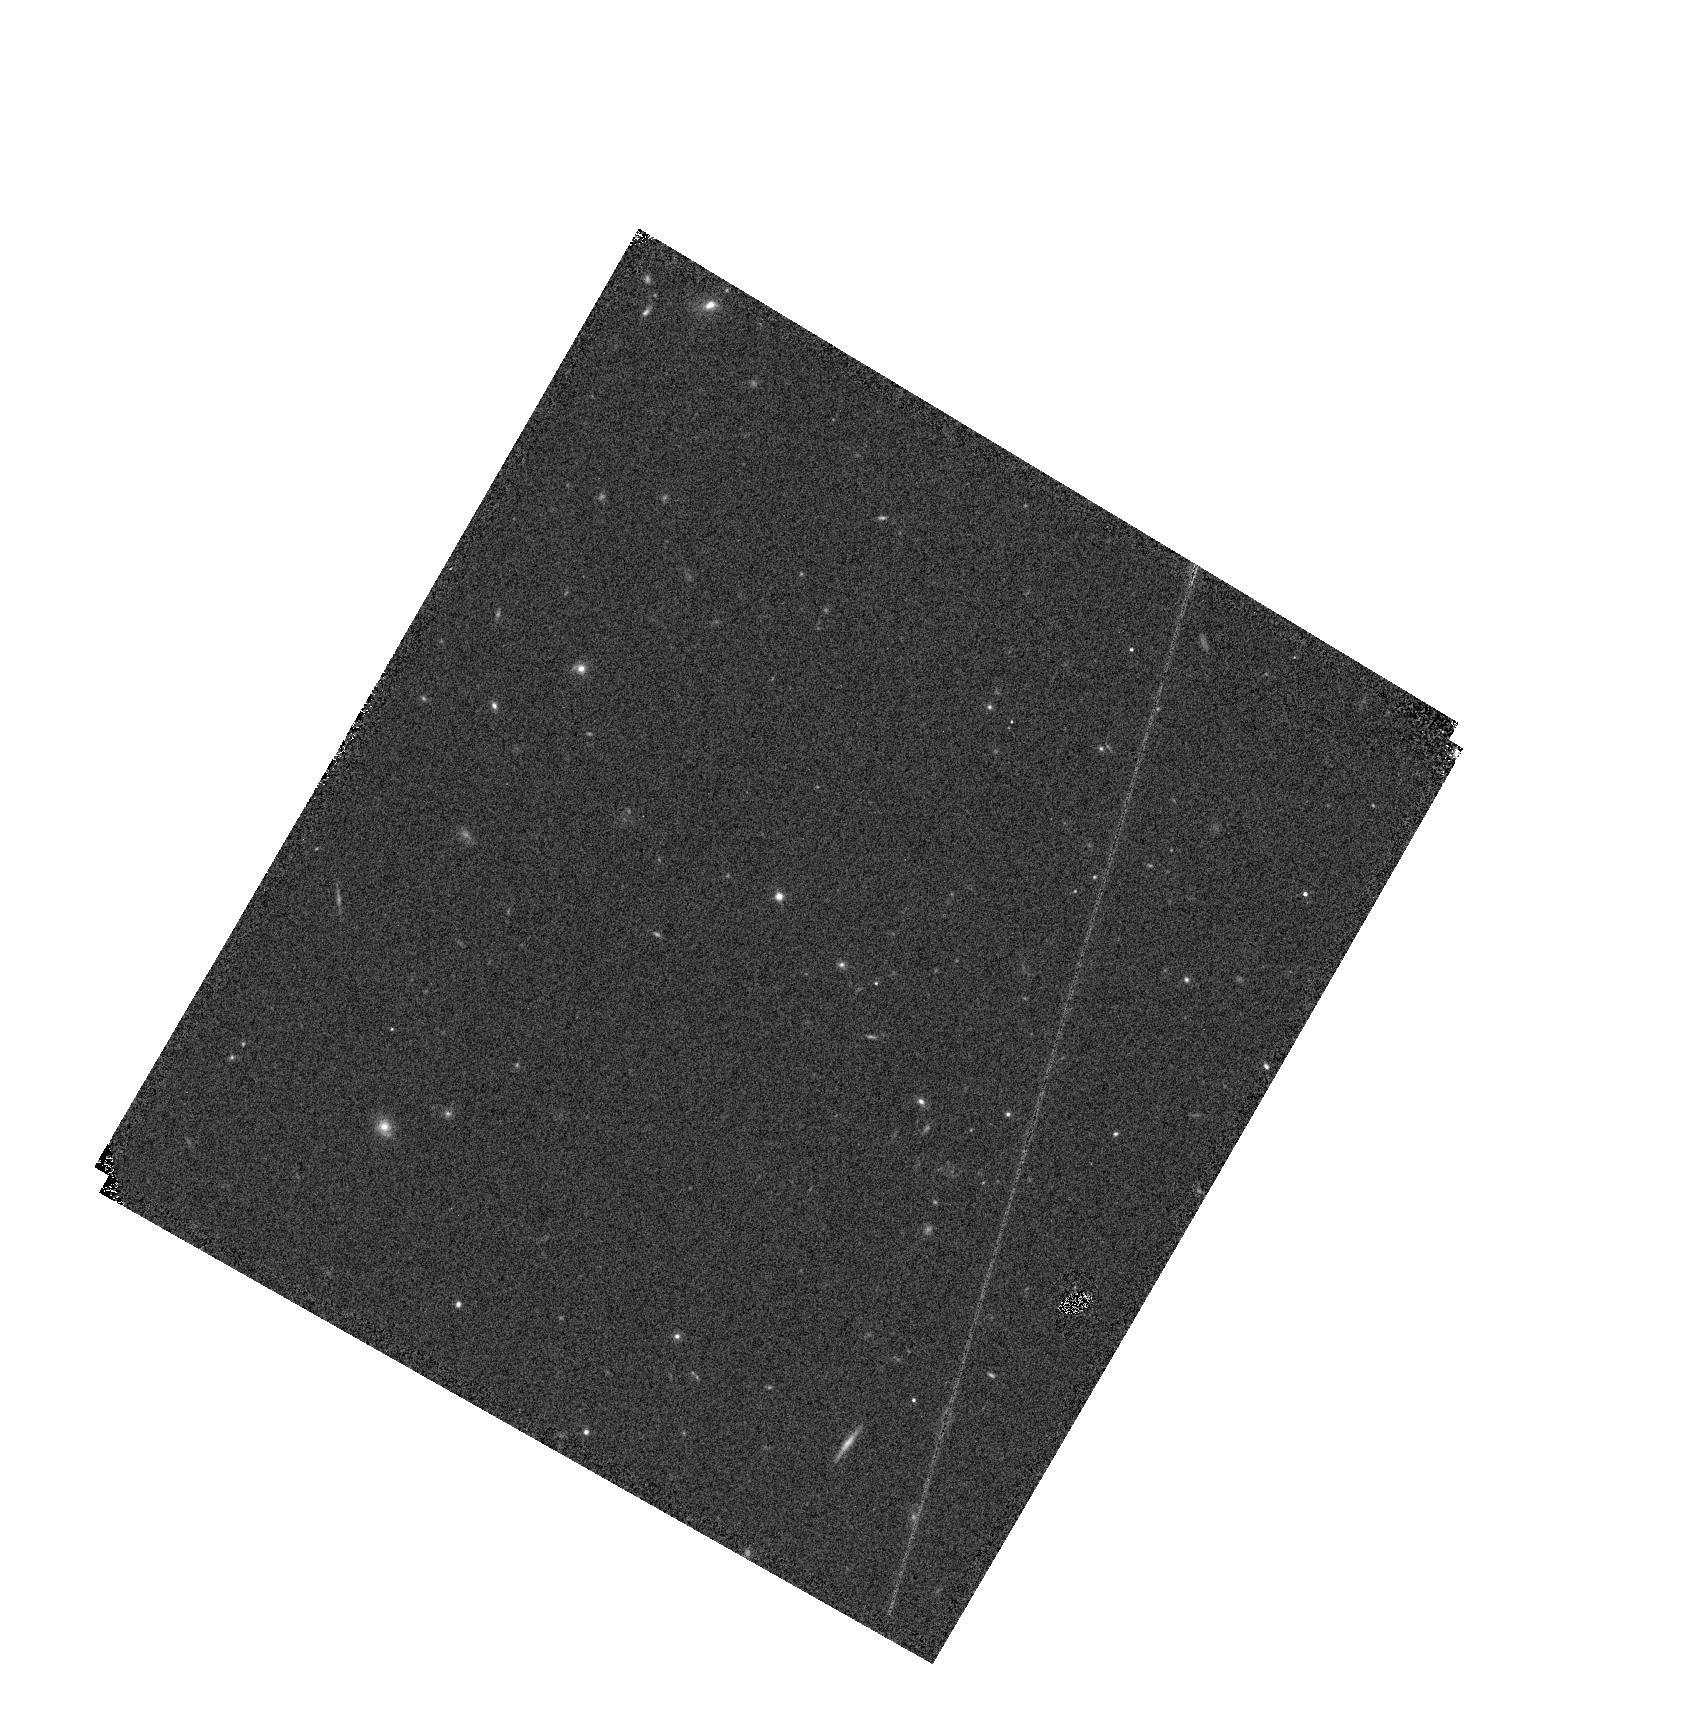
Target: WDFS1557+55. Instrument: WFC3/IR. Filter: F110W. Exposure: 2 min. Observation ID: hst_17906_10_wfc3_ir_f110w_ifk810

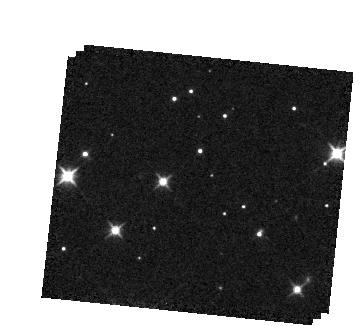
Target: NGC2506-G31. Instrument: WFC3/IR. Filter: F105W. Exposure: 3 min. Observation ID: hst_17906_21_wfc3_ir_f105w_ifk821

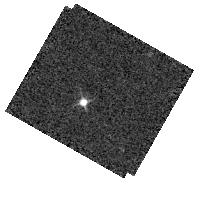
Target: WDFS1302+10. Instrument: WFC3/IR. Filter: F098M. Exposure: 2 min. Observation ID: hst_17906_16_wfc3_ir_f098m_ifk816

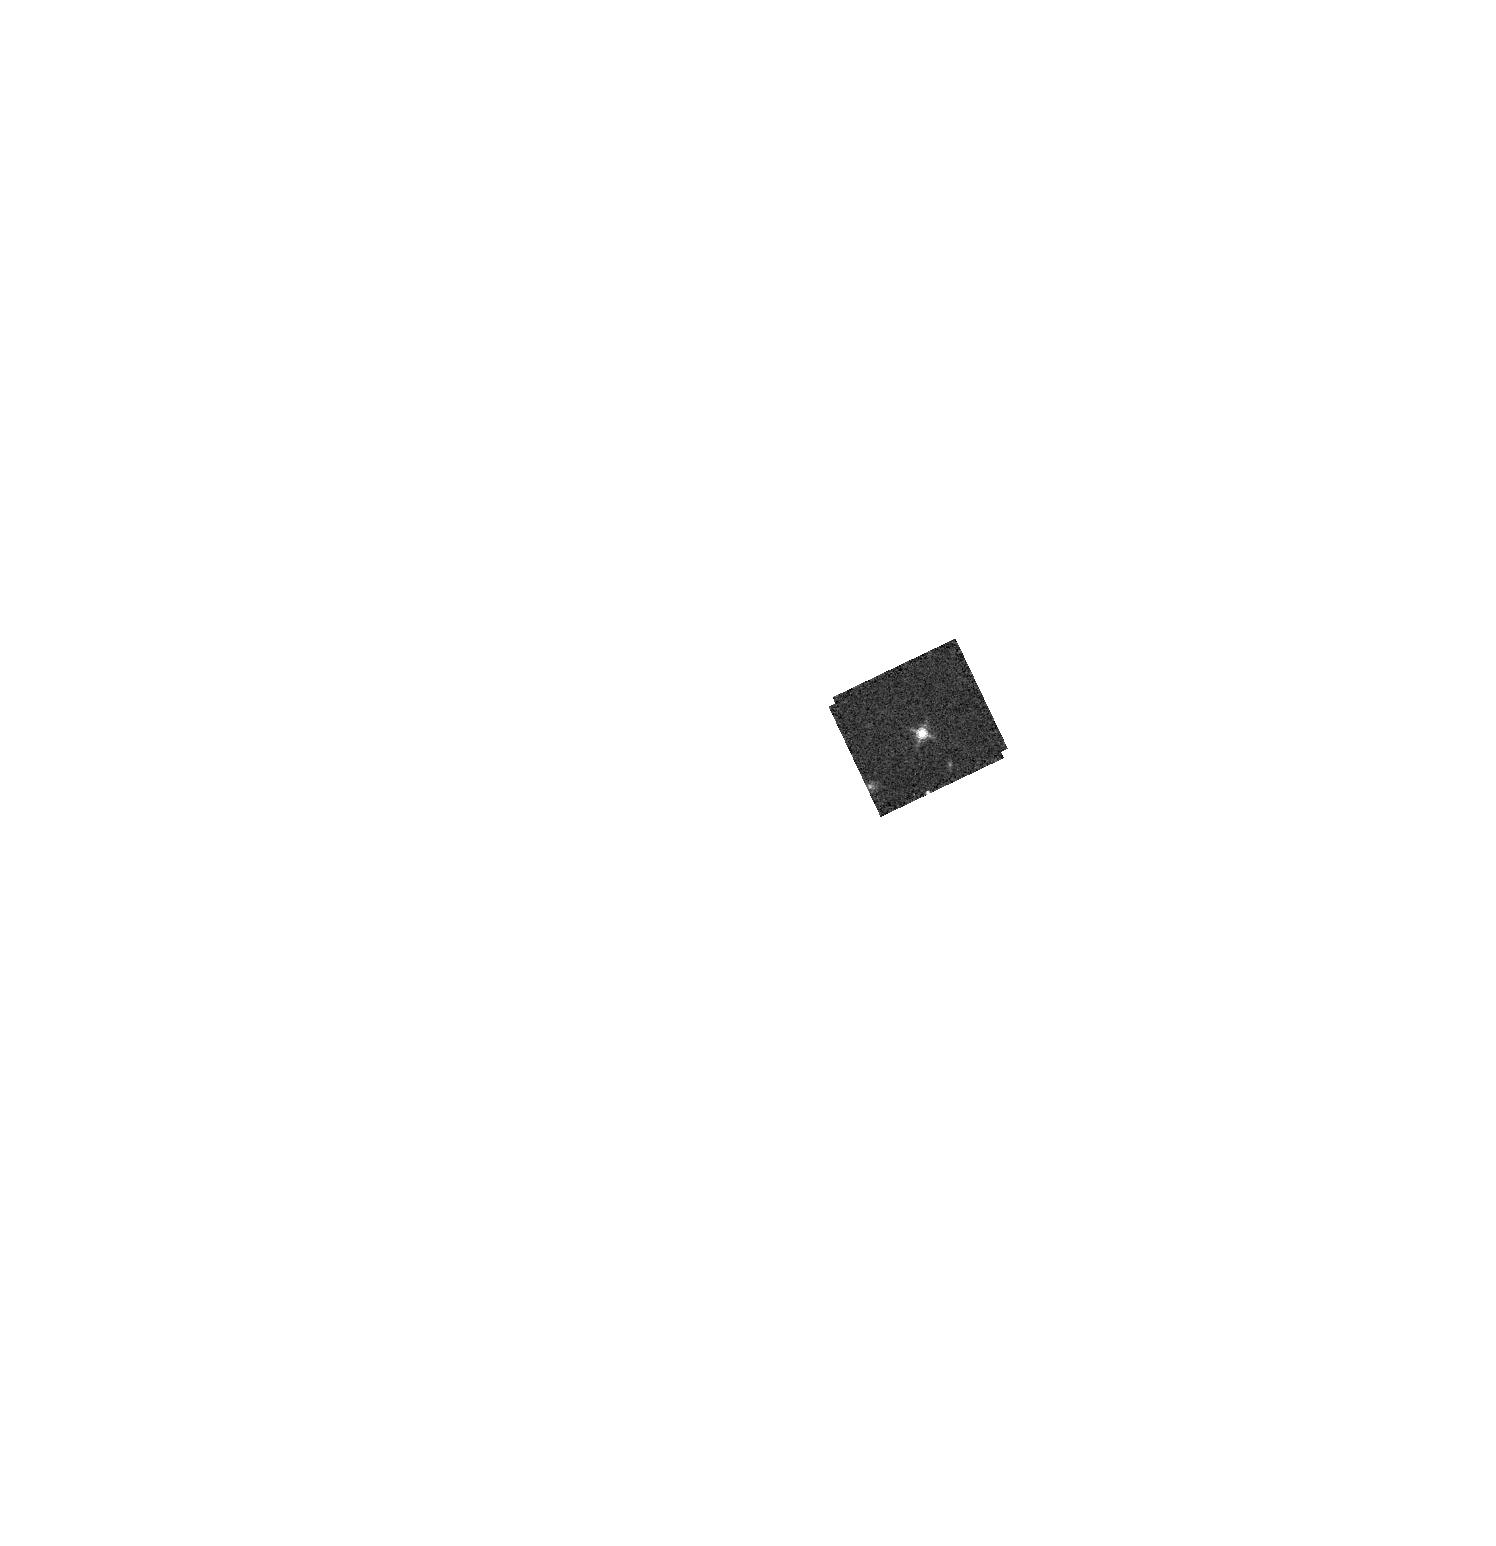
Target: WD1057+719. Instrument: WFC3/IR. Filter: F153M. Exposure: 3 min. Observation ID: hst_17906_15_wfc3_ir_f153m_ifk815

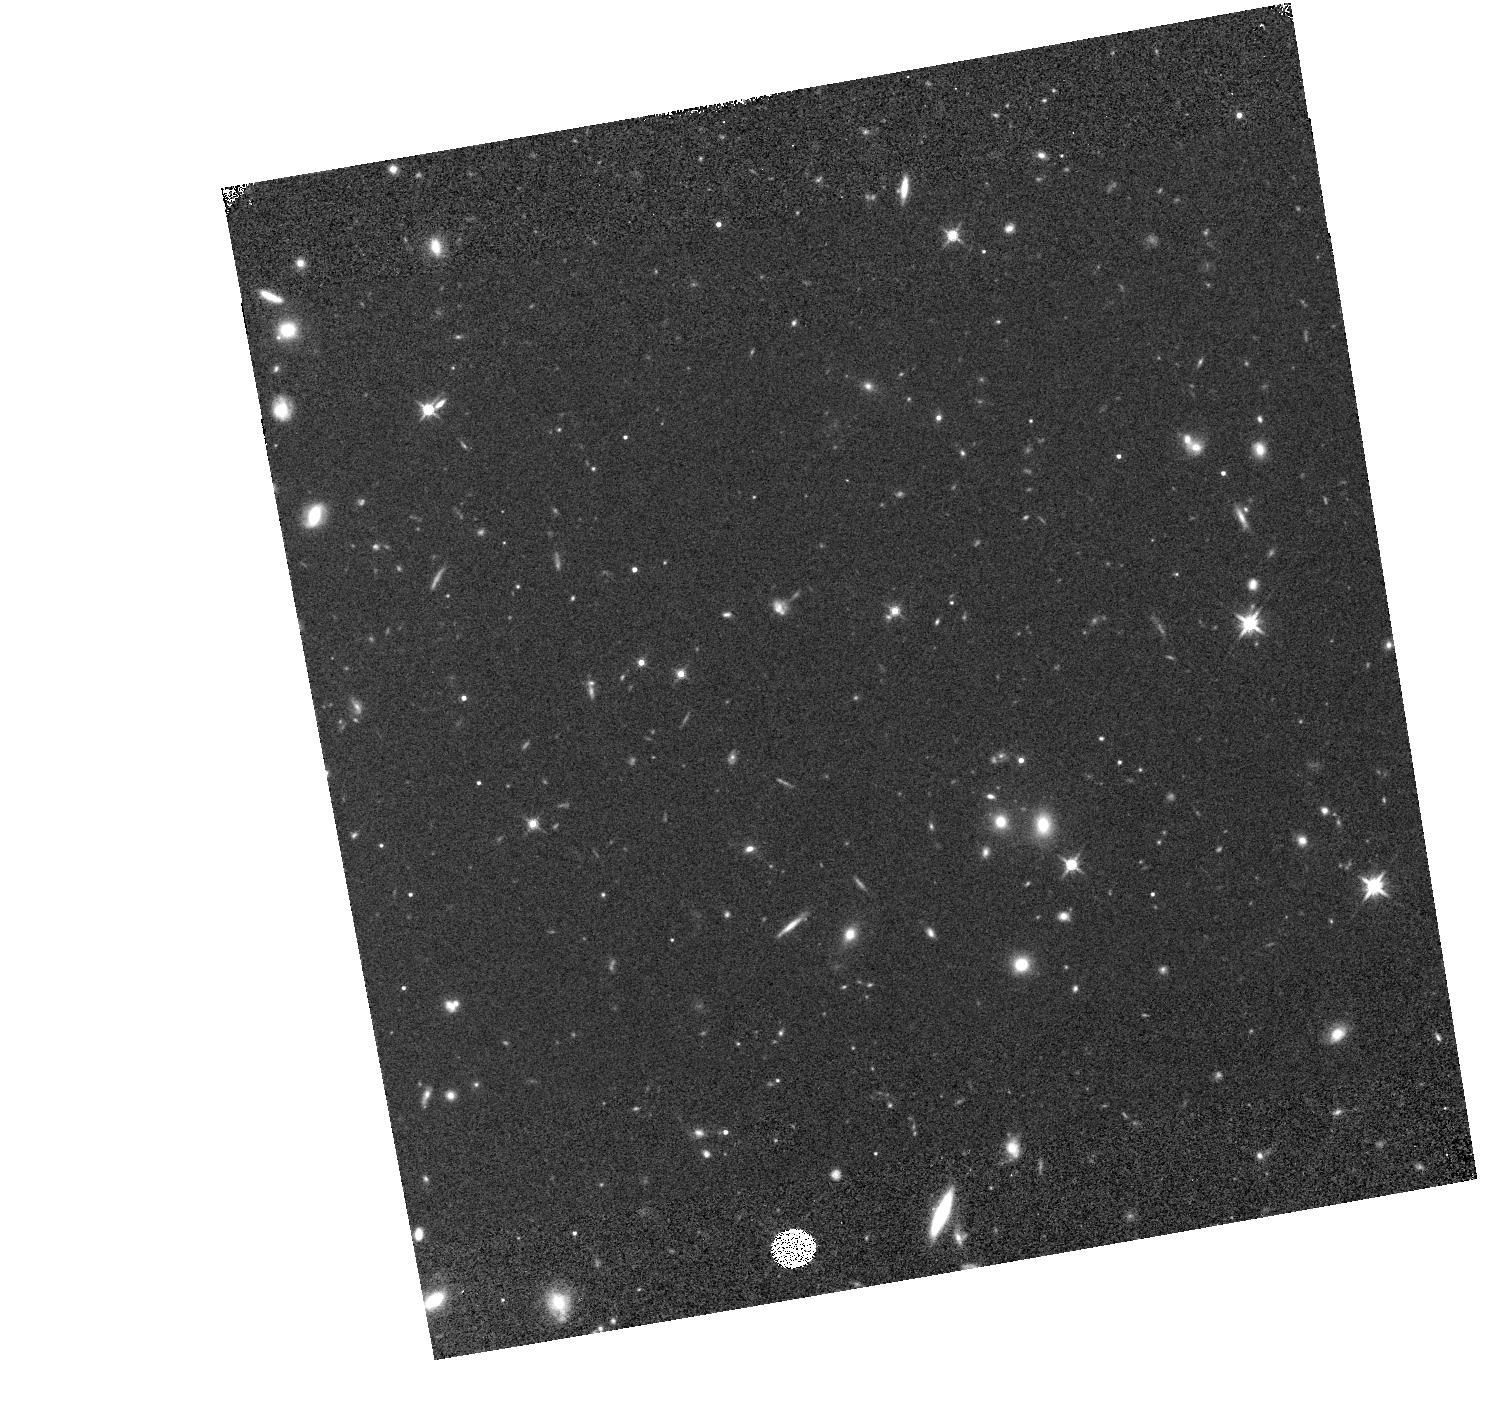
Target: WDFS0458-56. Instrument: WFC3/IR. Filter: F140W. Exposure: 7 min. Observation ID: hst_17906_11_wfc3_ir_f140w_ifk811

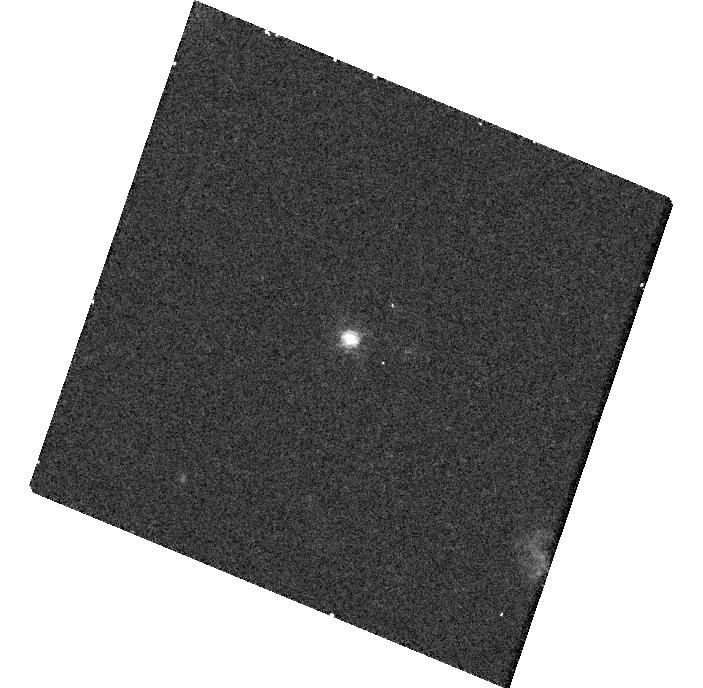
Target: WDFS0122-30. Instrument: WFC3/UVIS. Filter: F814W. Exposure: 25 min. Observation ID: hst_17906_19_wfc3_uvis_f814w_ifk819

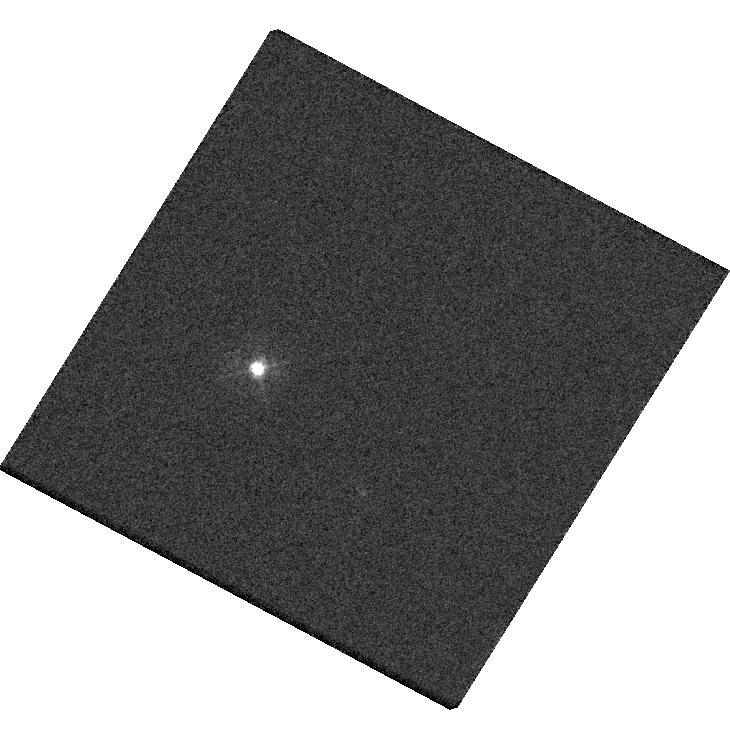
Target: GSPC-P177-D. Instrument: WFC3/UVIS. Filter: F336W. Exposure: 1 min. Observation ID: hst_17906_01_wfc3_uvis_f336w_ifk801

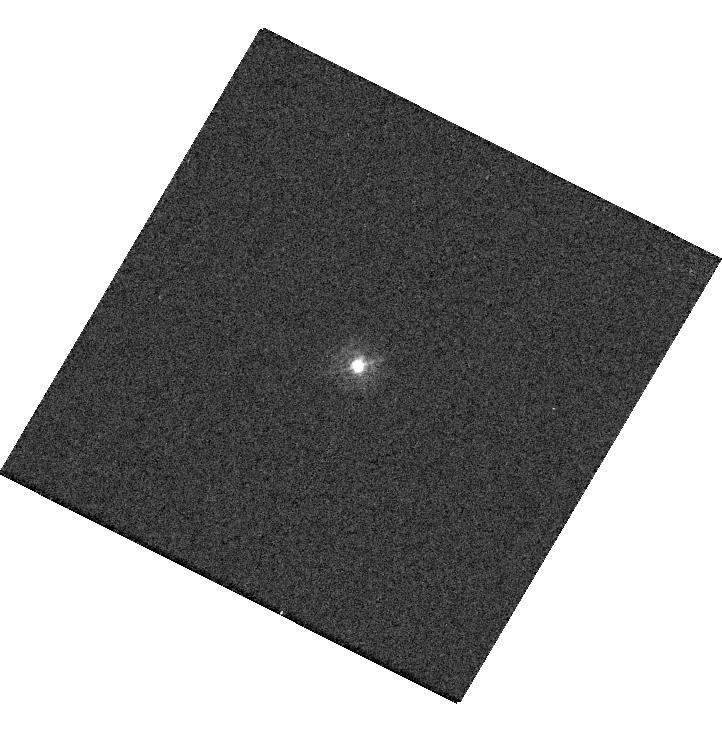
Target: 2MASS-J17430448+6655015. Instrument: WFC3/UVIS. Filter: F275W. Exposure: 2 min. Observation ID: hst_17906_17_wfc3_uvis_f275w_ifk817

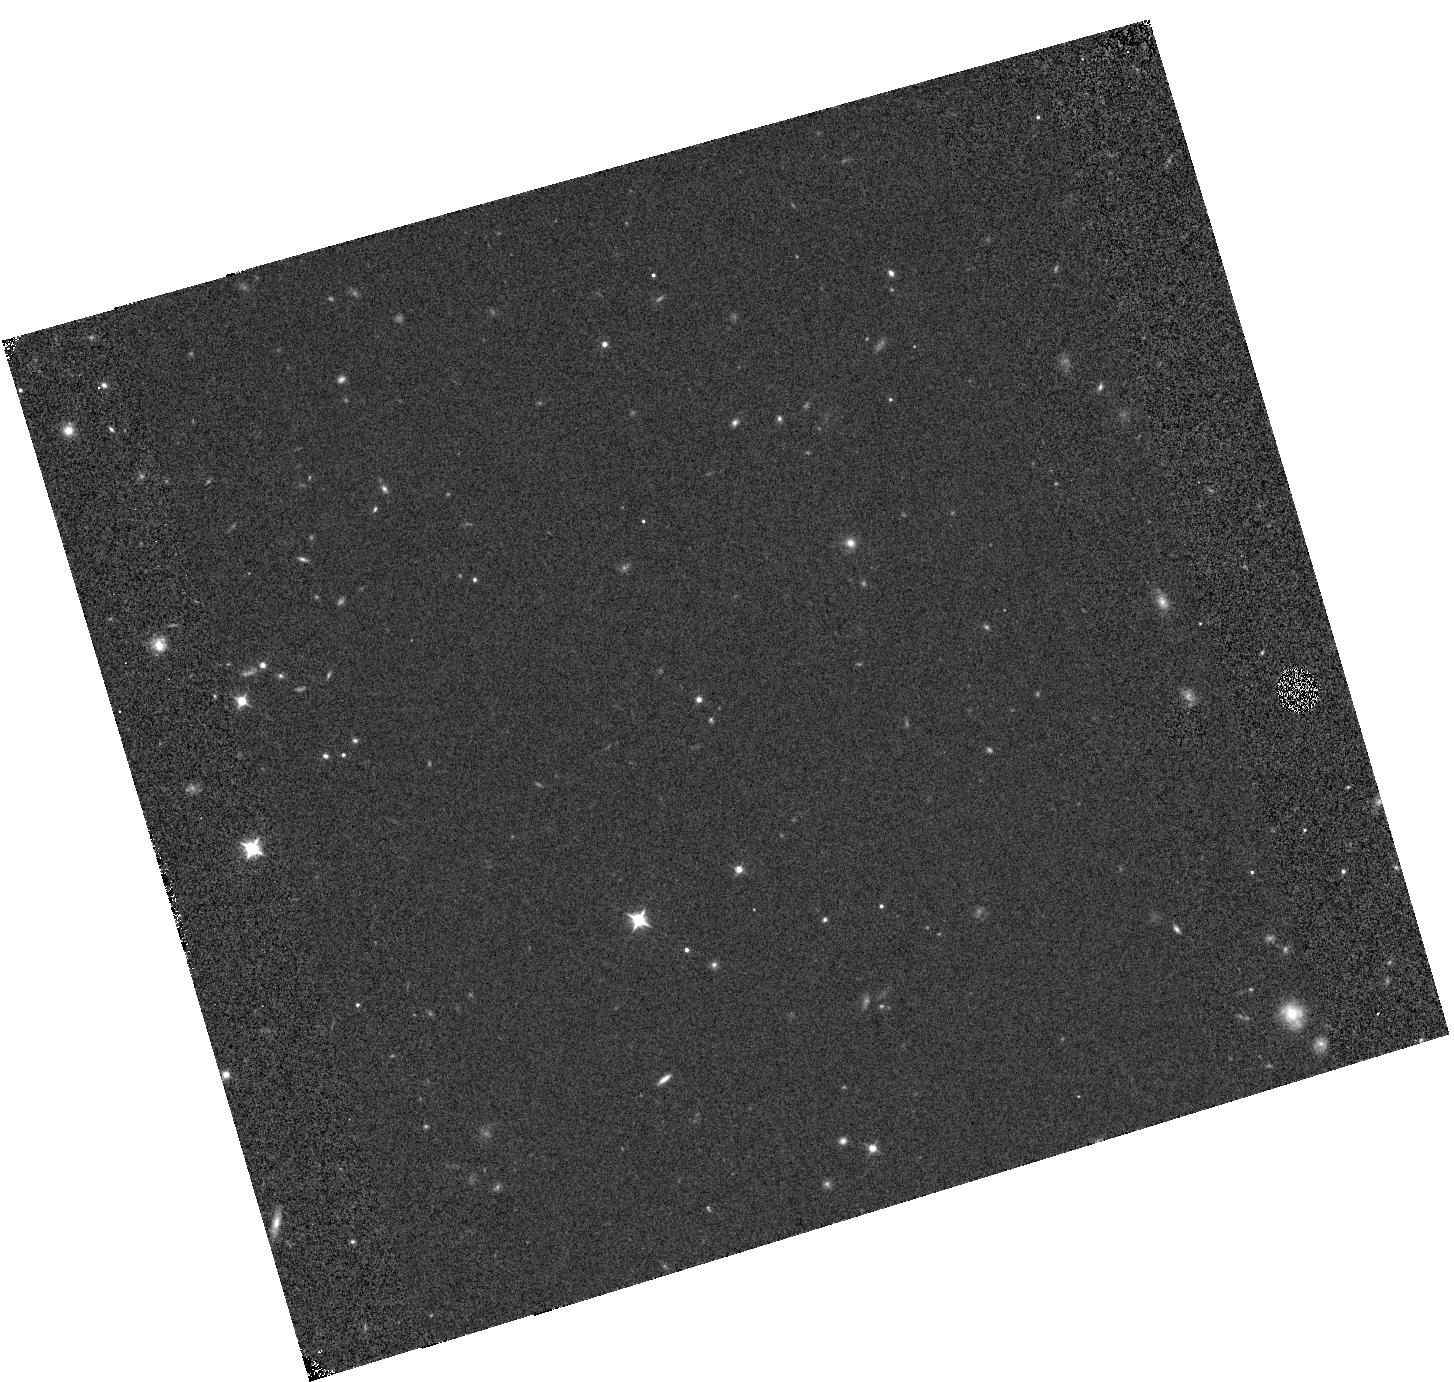
Target: WDFS2317-29. Instrument: WFC3/IR. Filter: F105W. Exposure: 6 min. Observation ID: hst_17906_12_wfc3_ir_f105w_ifk812

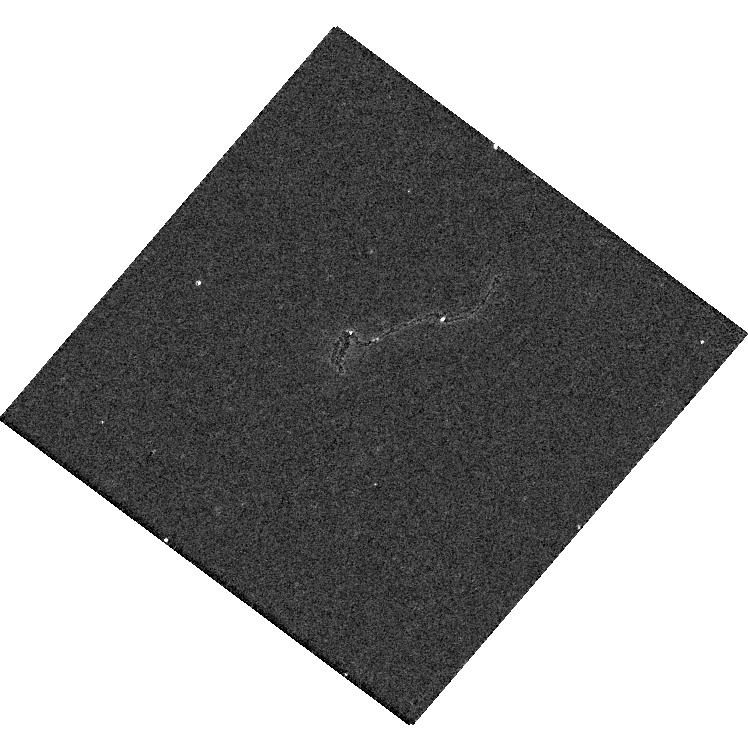
Target: WDFS1302+10. Instrument: WFC3/UVIS. Filter: F225W. Exposure: 2 min. Observation ID: hst_17906_09_wfc3_uvis_f225w_ifk809

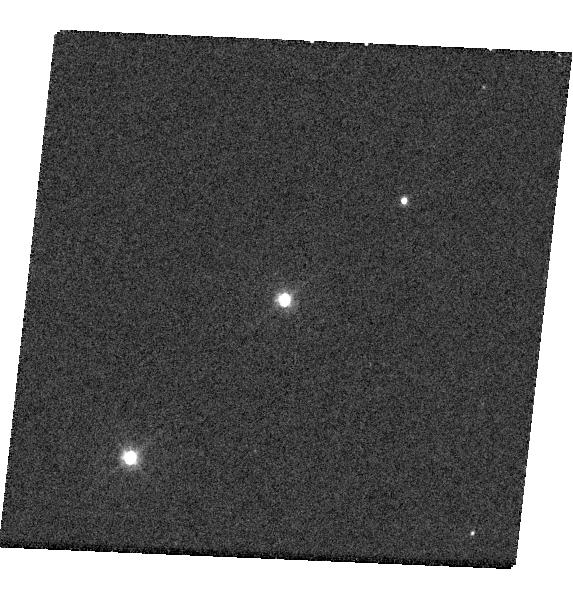
Target: NGC2506-G31. Instrument: WFC3/UVIS. Filter: F475W. Exposure: 5 min. Observation ID: hst_17906_21_wfc3_uvis_f475w_ifk821

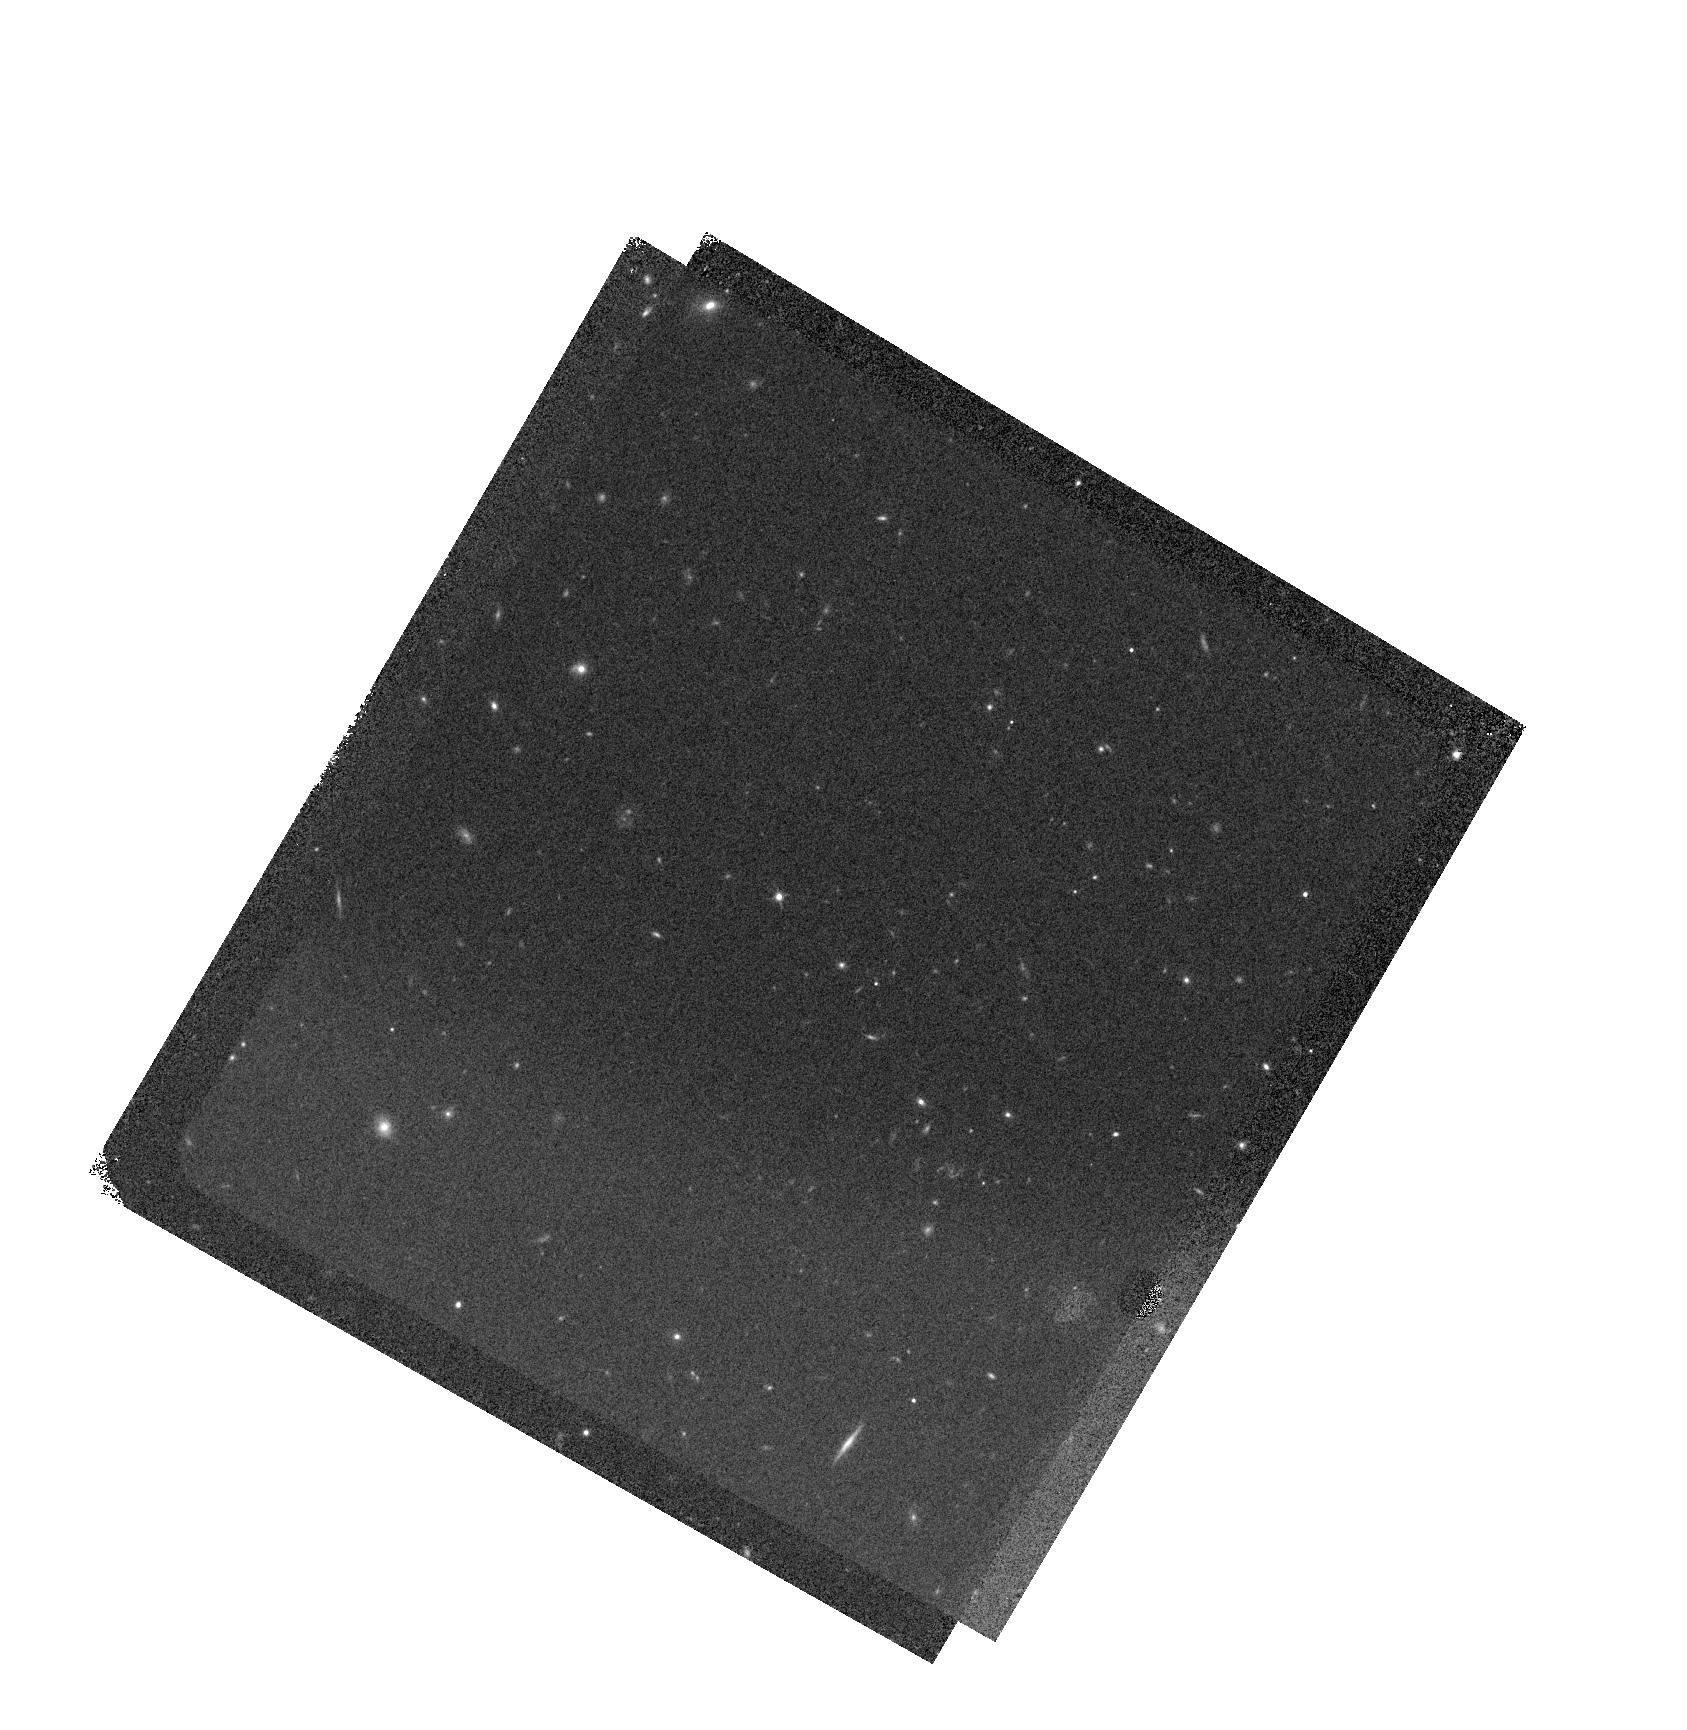
Target: WDFS1557+55. Instrument: WFC3/IR. Filter: F125W. Exposure: 5 min. Observation ID: hst_17906_10_wfc3_ir_f125w_ifk810

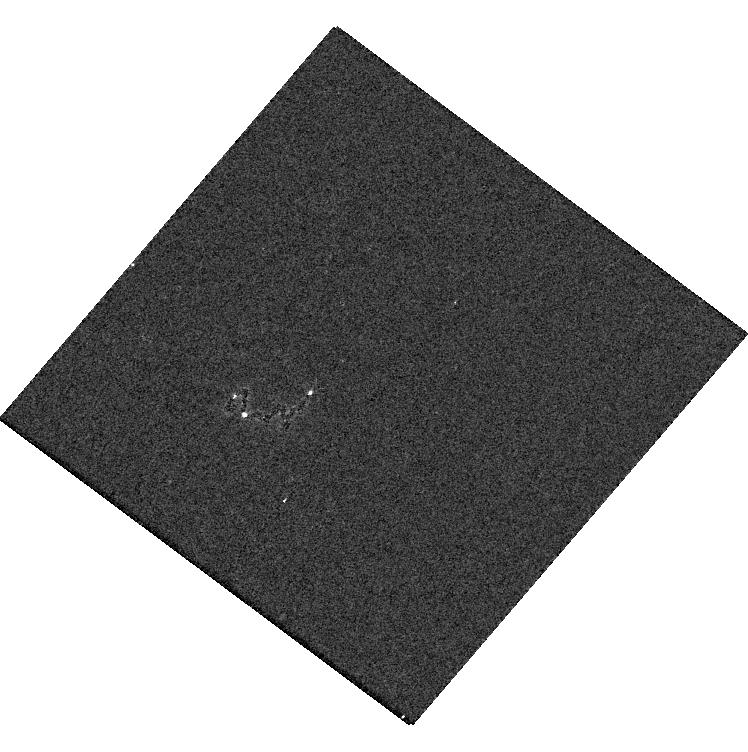
Target: WDFS1302+10. Instrument: WFC3/UVIS. Filter: F555W. Exposure: 1 min. Observation ID: hst_17906_09_wfc3_uvis_f555w_ifk809

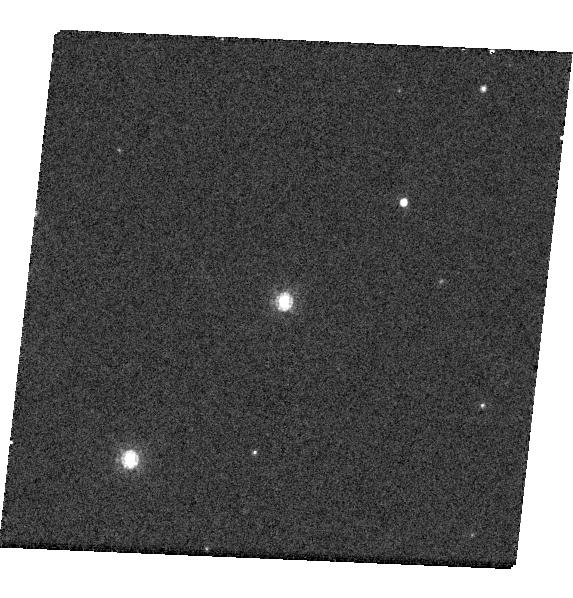
Target: NGC2506-G31. Instrument: WFC3/UVIS. Filter: F775W. Exposure: 6 min. Observation ID: hst_17906_21_wfc3_uvis_f775w_ifk821

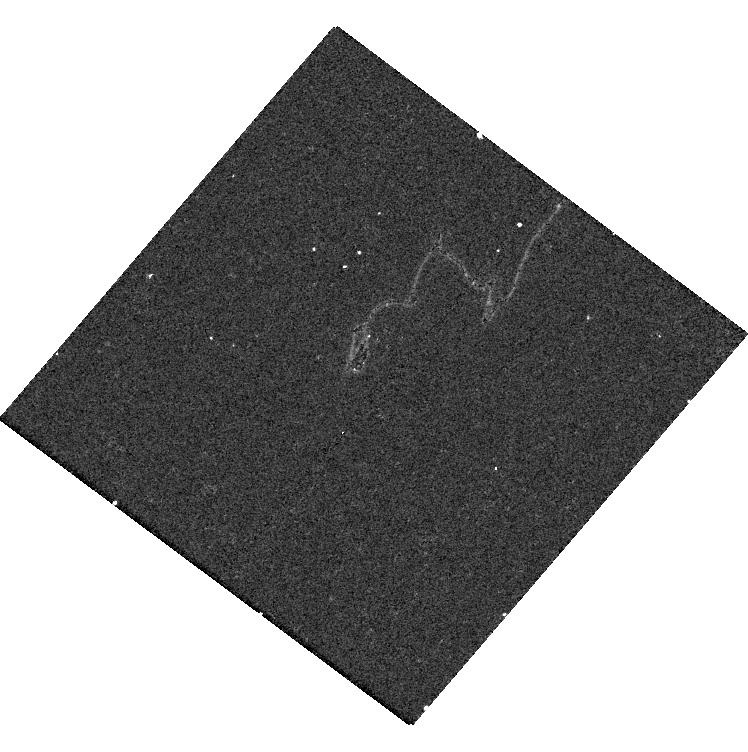
Target: WDFS1302+10. Instrument: WFC3/UVIS. Filter: F218W. Exposure: 5 min. Observation ID: hst_17906_09_wfc3_uvis_f218w_ifk809

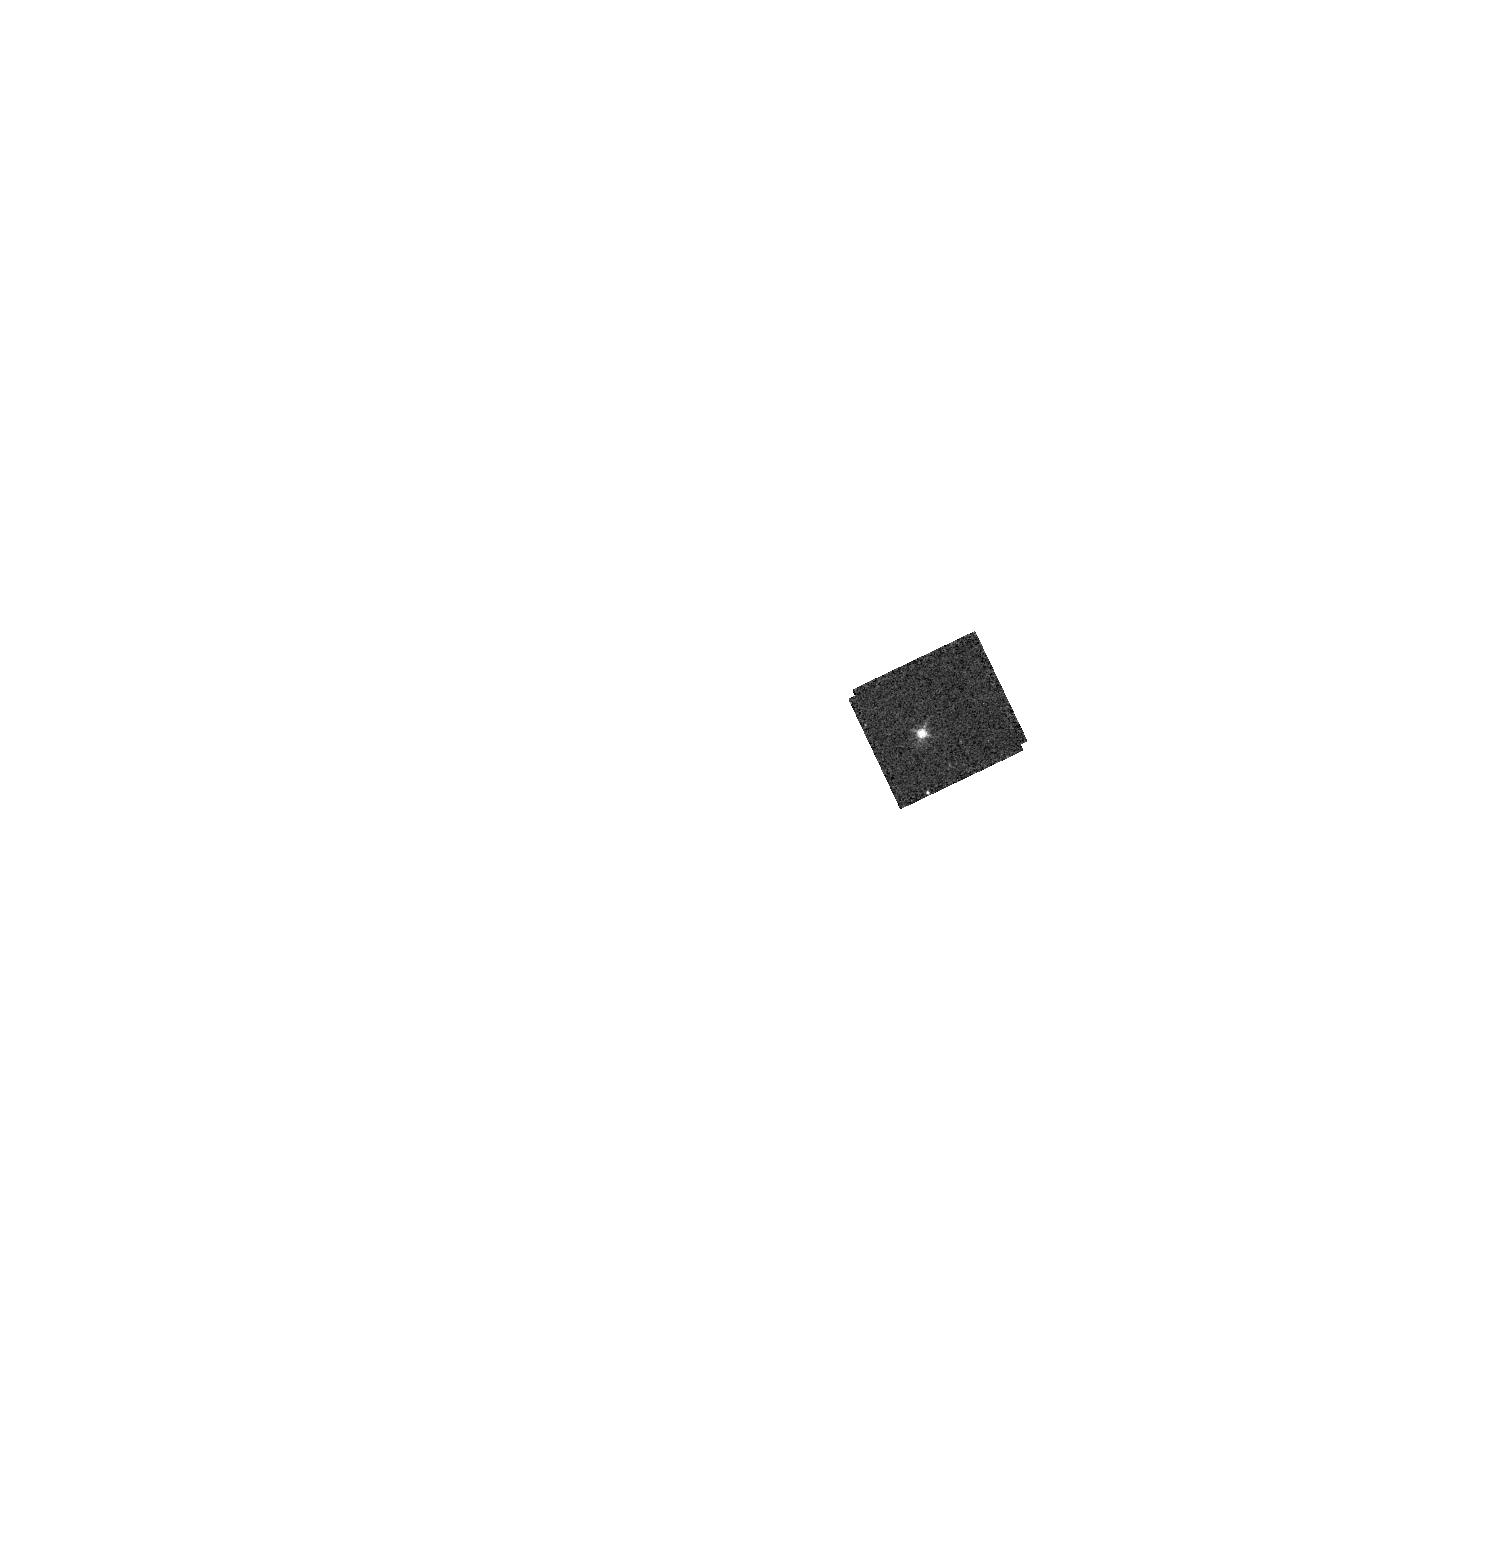
Target: WD1057+719. Instrument: WFC3/IR. Filter: F127M. Exposure: 2 min. Observation ID: hst_17906_15_wfc3_ir_f127m_ifk815

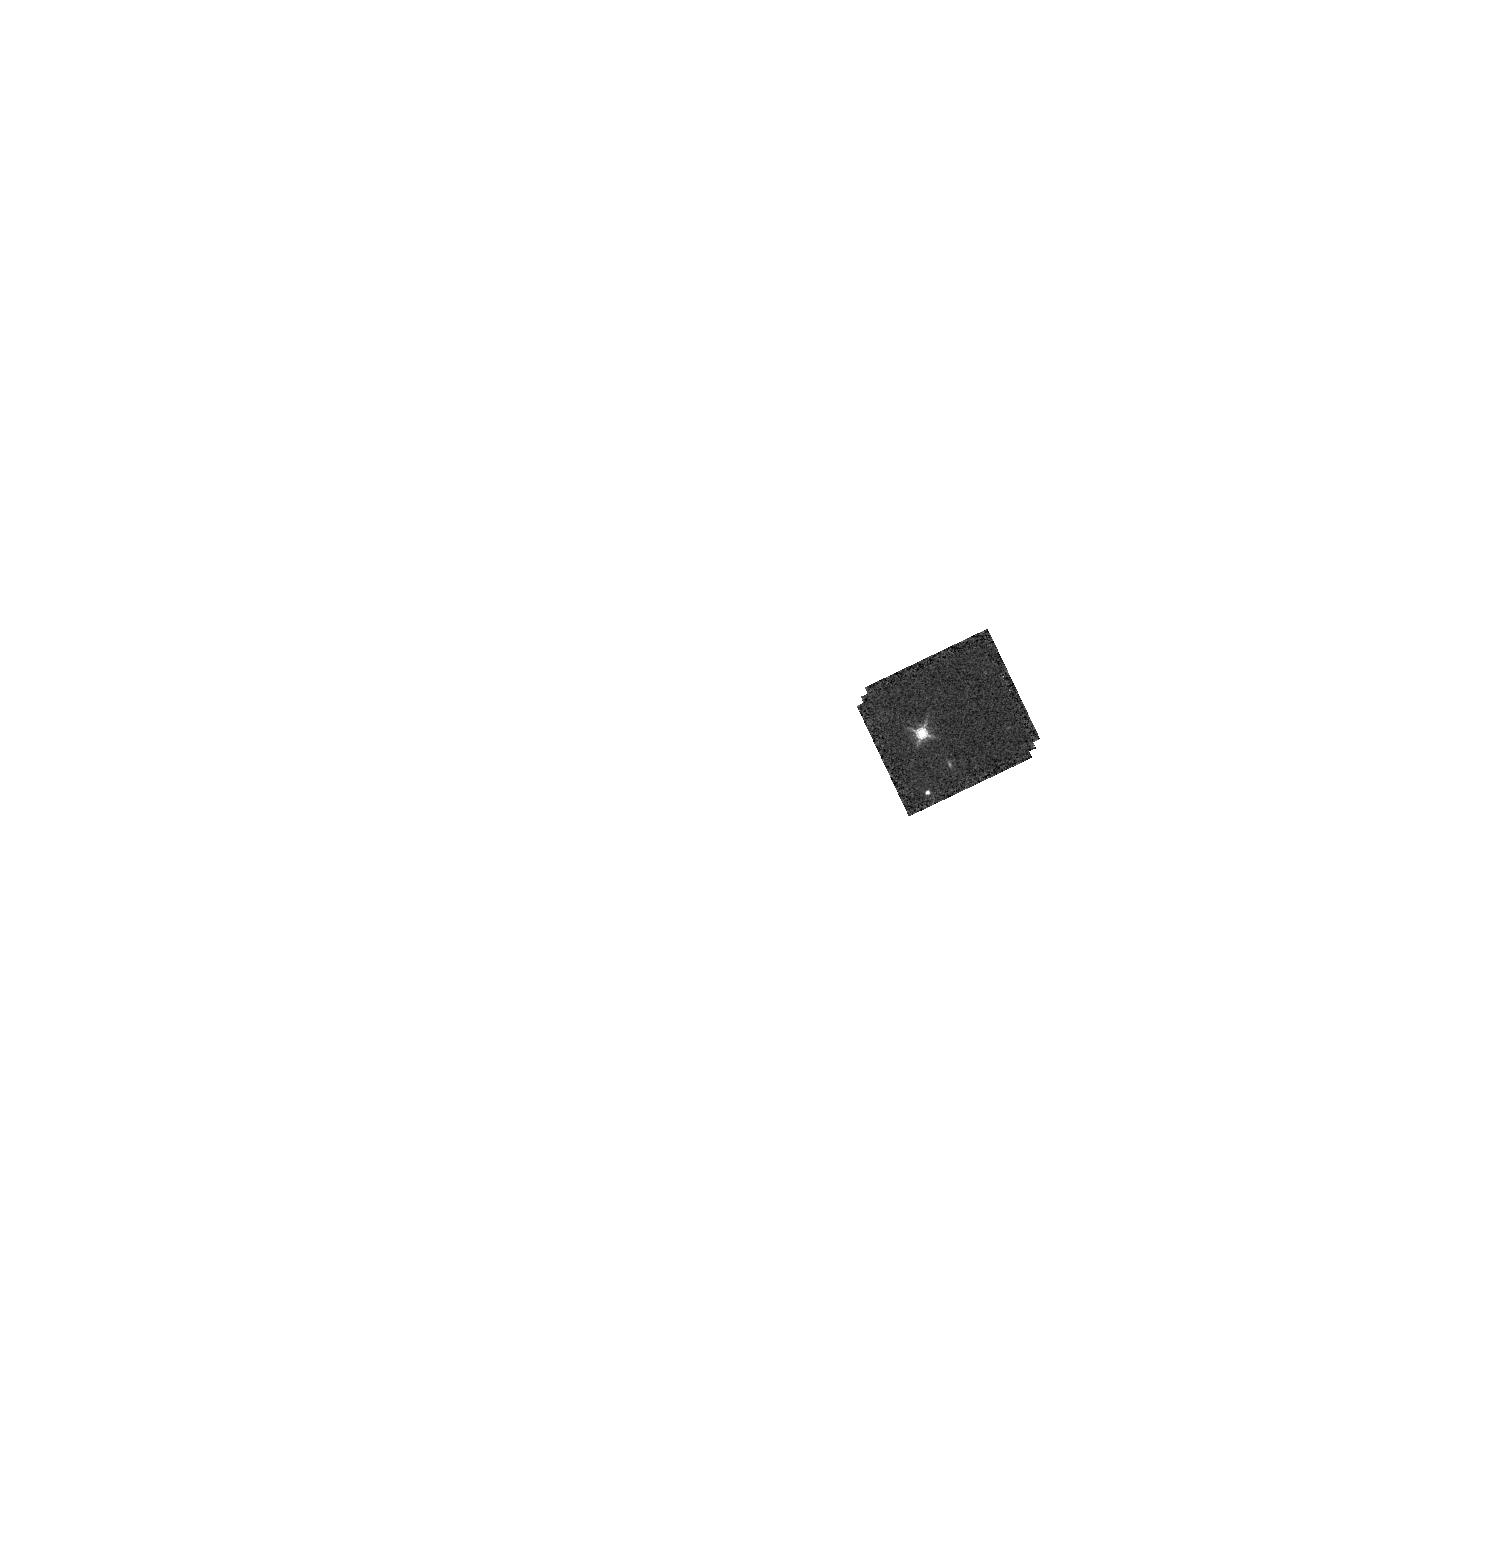
Target: WD1057+719. Instrument: WFC3/IR. Filter: F160W. Exposure: 2 min. Observation ID: hst_17906_15_wfc3_ir_f160w_ifk815

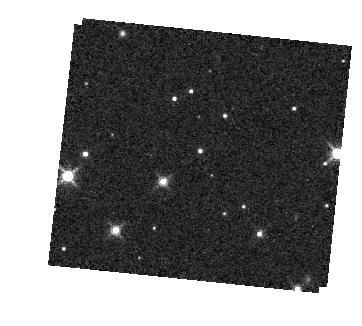
Target: NGC2506-G31. Instrument: WFC3/IR. Filter: F139M. Exposure: 5 min. Observation ID: hst_17906_21_wfc3_ir_f139m_ifk821

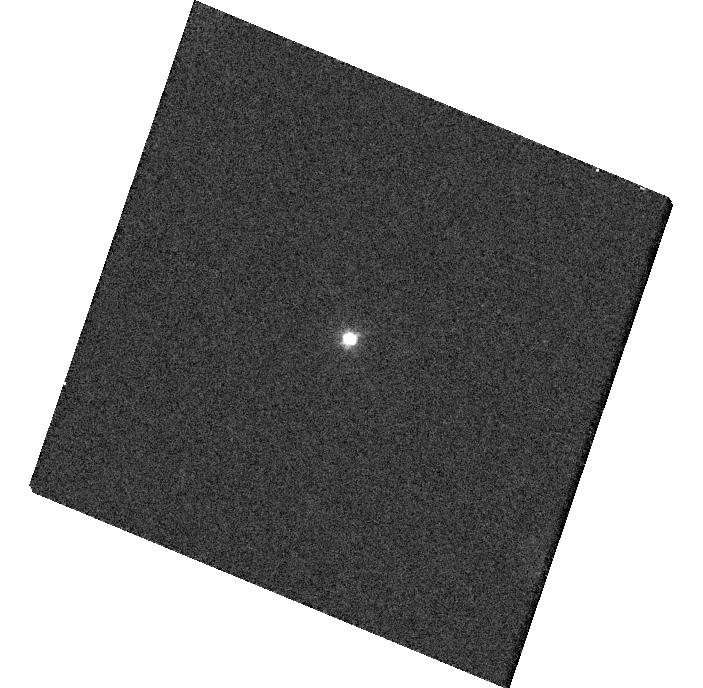
Target: WDFS0122-30. Instrument: WFC3/UVIS. Filter: F606W. Exposure: 6 min. Observation ID: hst_17906_19_wfc3_uvis_f606w_ifk819

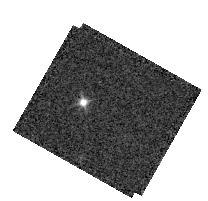
Target: WDFS1302+10. Instrument: WFC3/IR. Filter: F110W. Exposure: 1 min. Observation ID: hst_17906_16_wfc3_ir_f110w_ifk816

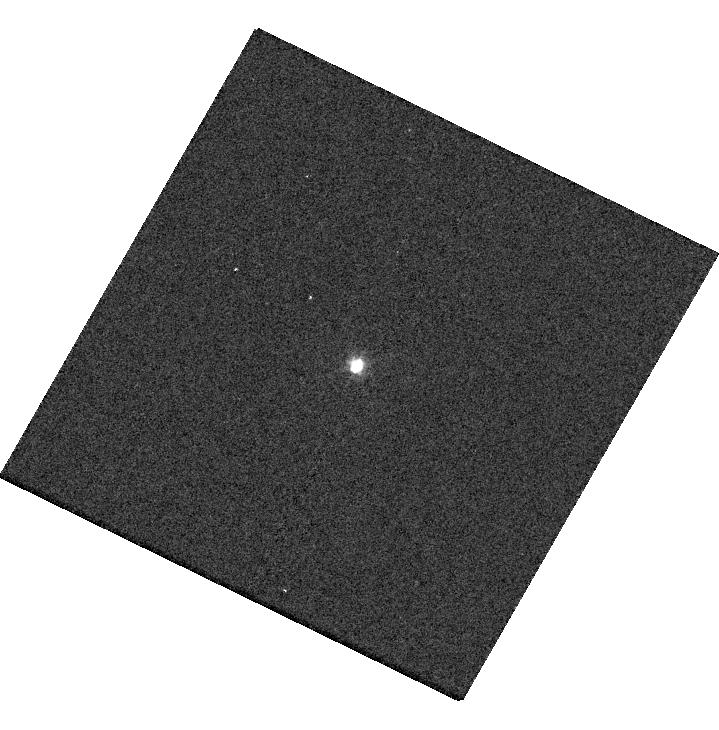
Target: WDFS1302+10. Instrument: WFC3/UVIS. Filter: F555W. Exposure: 1 min. Observation ID: hst_17906_16_wfc3_uvis_f555w_ifk816

HST/WFC3 Observations for Cross-Mission Flux Calibration (PI: Calamida, Annalisa)

The goal of these program is quantifying the flux calibration accuracy between HST/JWST/Roman. This is important to ensure science can be carried out using multi-mission data with a full understanding of any flux calibration systematics. A secondary purpose is to expand the sample of standard stars observed with WFC3 to improve their flux calibrations, enabling a more robust measurements of the random and systematic uncertainties. For HST to JWST, the 15 standards with extensive JWST observations are a great sample for cross-mission calibration (Gordon et al. 2022, AJ, 163, 267). This includes 5 white dwarfs, 5 A dwarfs, and 5 solar analogs. Having 5 of each type enables 1% accuracy, quantifying cross-mission color terms for photometric observations and stellar model systematics for both photometric and spectroscopic observations. For HST to Roman, 5 faint white dwarfs (WDFSs) from the network of standards of Calamida et al. (2022b, ApJ, 940, 19) and Axelrod et al. (2023, ApJ, 951, 78) are ideal as they are faint enough not to saturate with Roman. These 5 WDFSs already have WFC3 photometry and STIS UV spectroscopy; they are relatively isolated and have been vetted for stability. For these, JWST observations have or will be taken in Cycle 3 and 4. WFC3 observations in filters that overlap with JWST instruments and Roman WFI are the prime goal. A portion of this sample of 20 stars already have observations of sufficient quality and those will not be repeated.